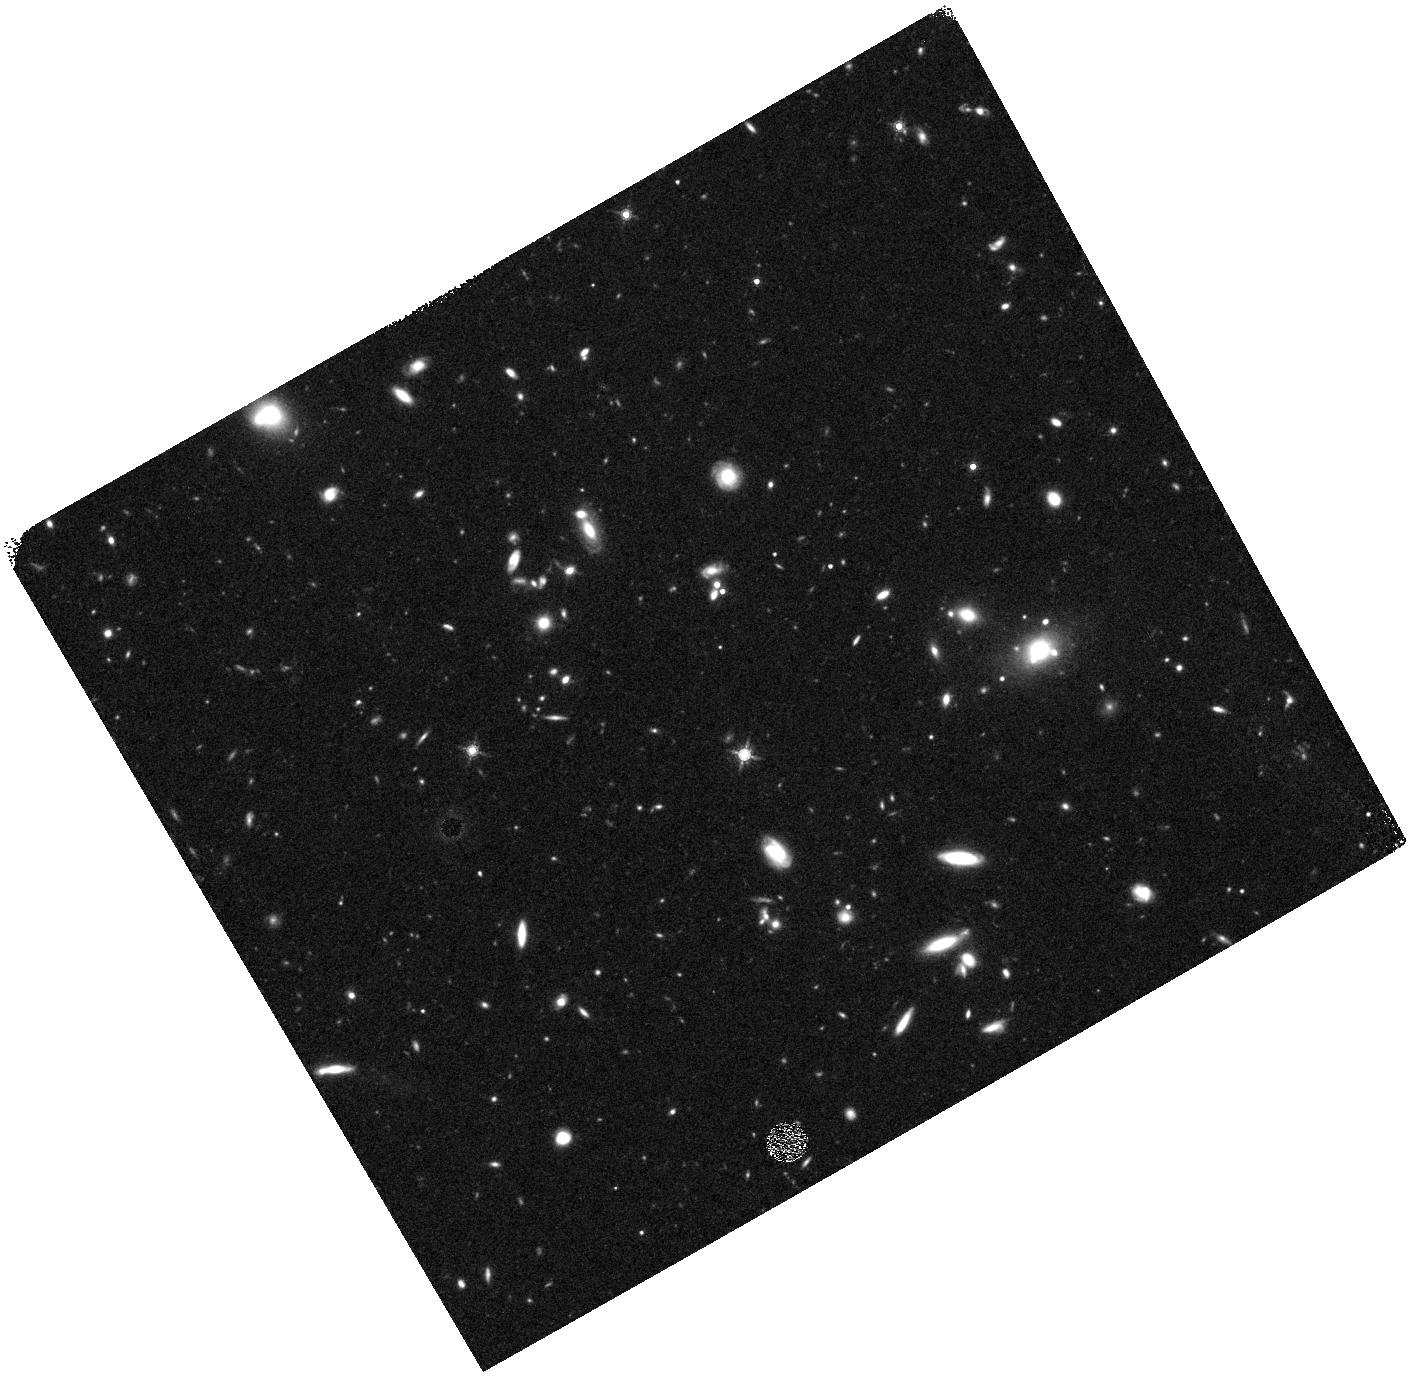
Target: EGS-VFN. Instrument: WFC3/IR. Filter: F160W. Exposure: 27 min. Observation ID: hst_12063_fn_wfc3_ir_f160w_ibeofn

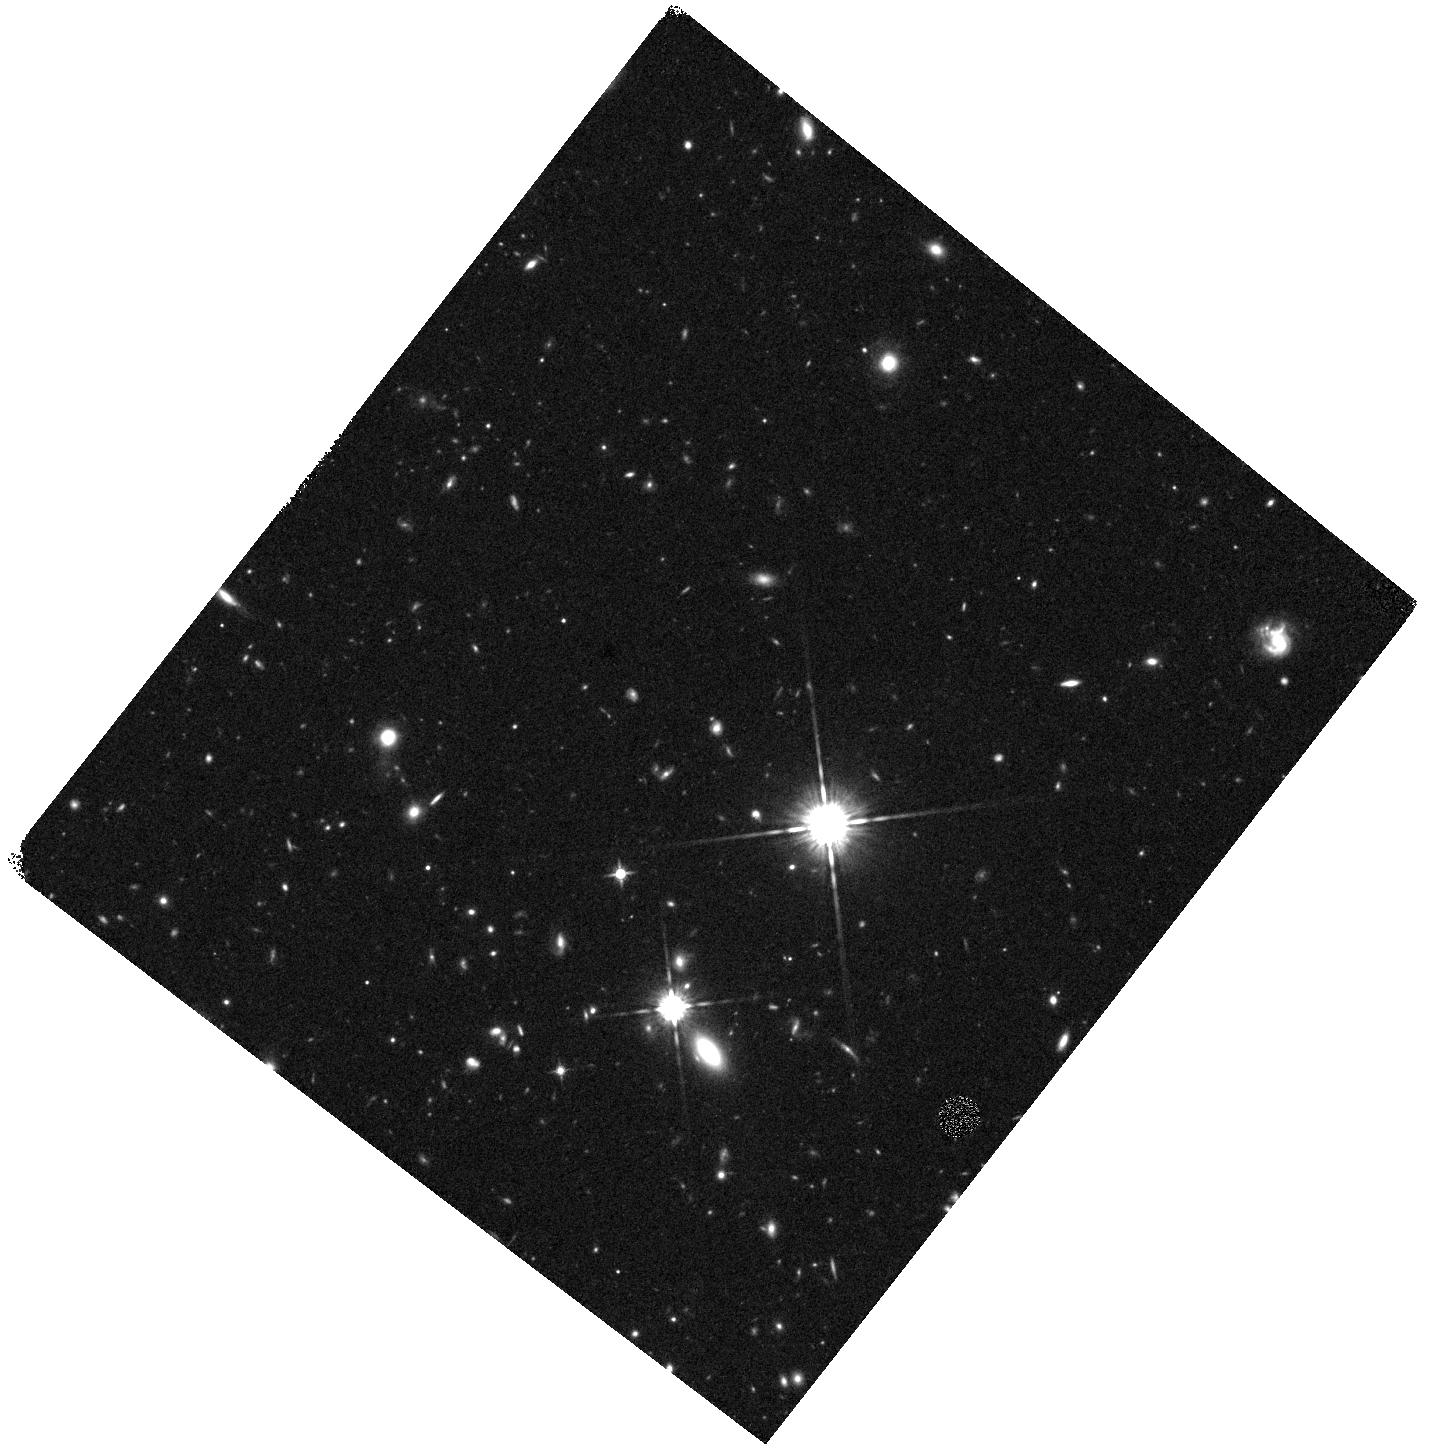
Target: EGS-VEQ. Instrument: WFC3/IR. Filter: F125W. Exposure: 15 min. Observation ID: hst_12063_eq_wfc3_ir_f125w_ibeoeq

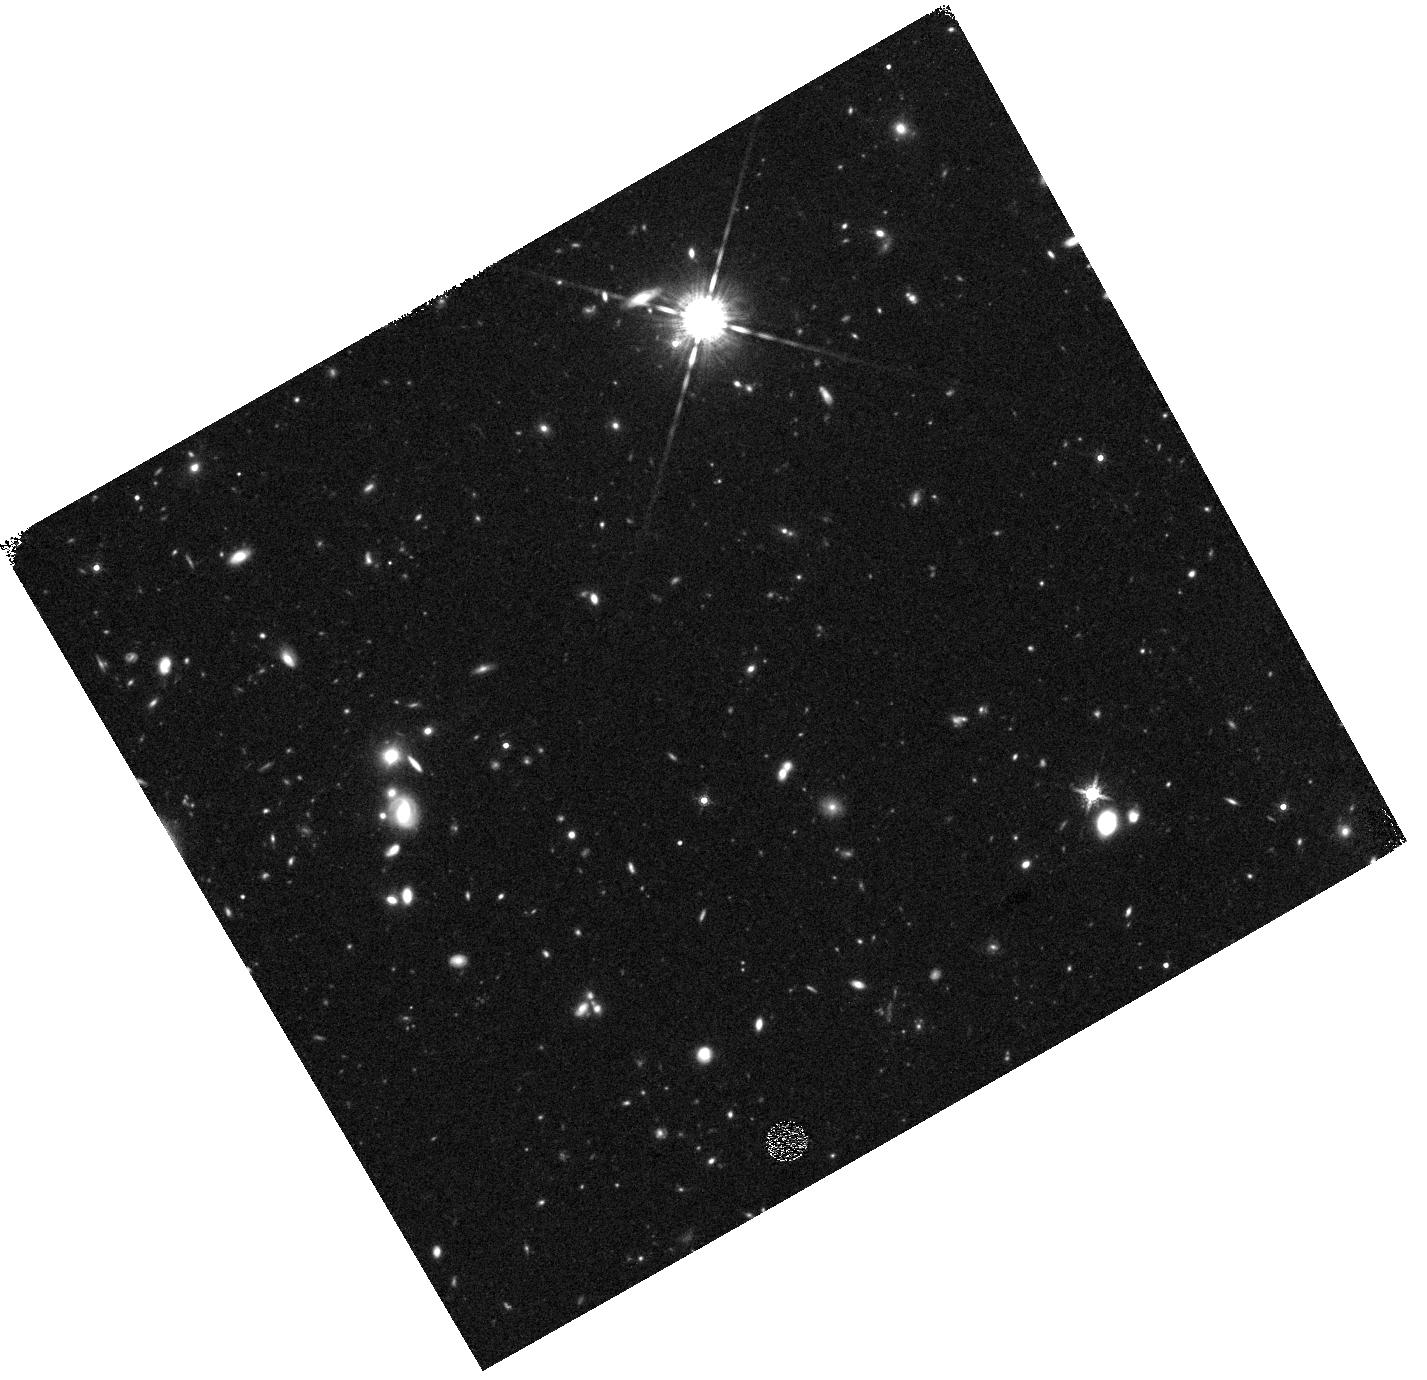
Target: EGS-VFT. Instrument: WFC3/IR. Filter: F160W. Exposure: 30 min. Observation ID: hst_12063_ft_wfc3_ir_f160w_ibeoft

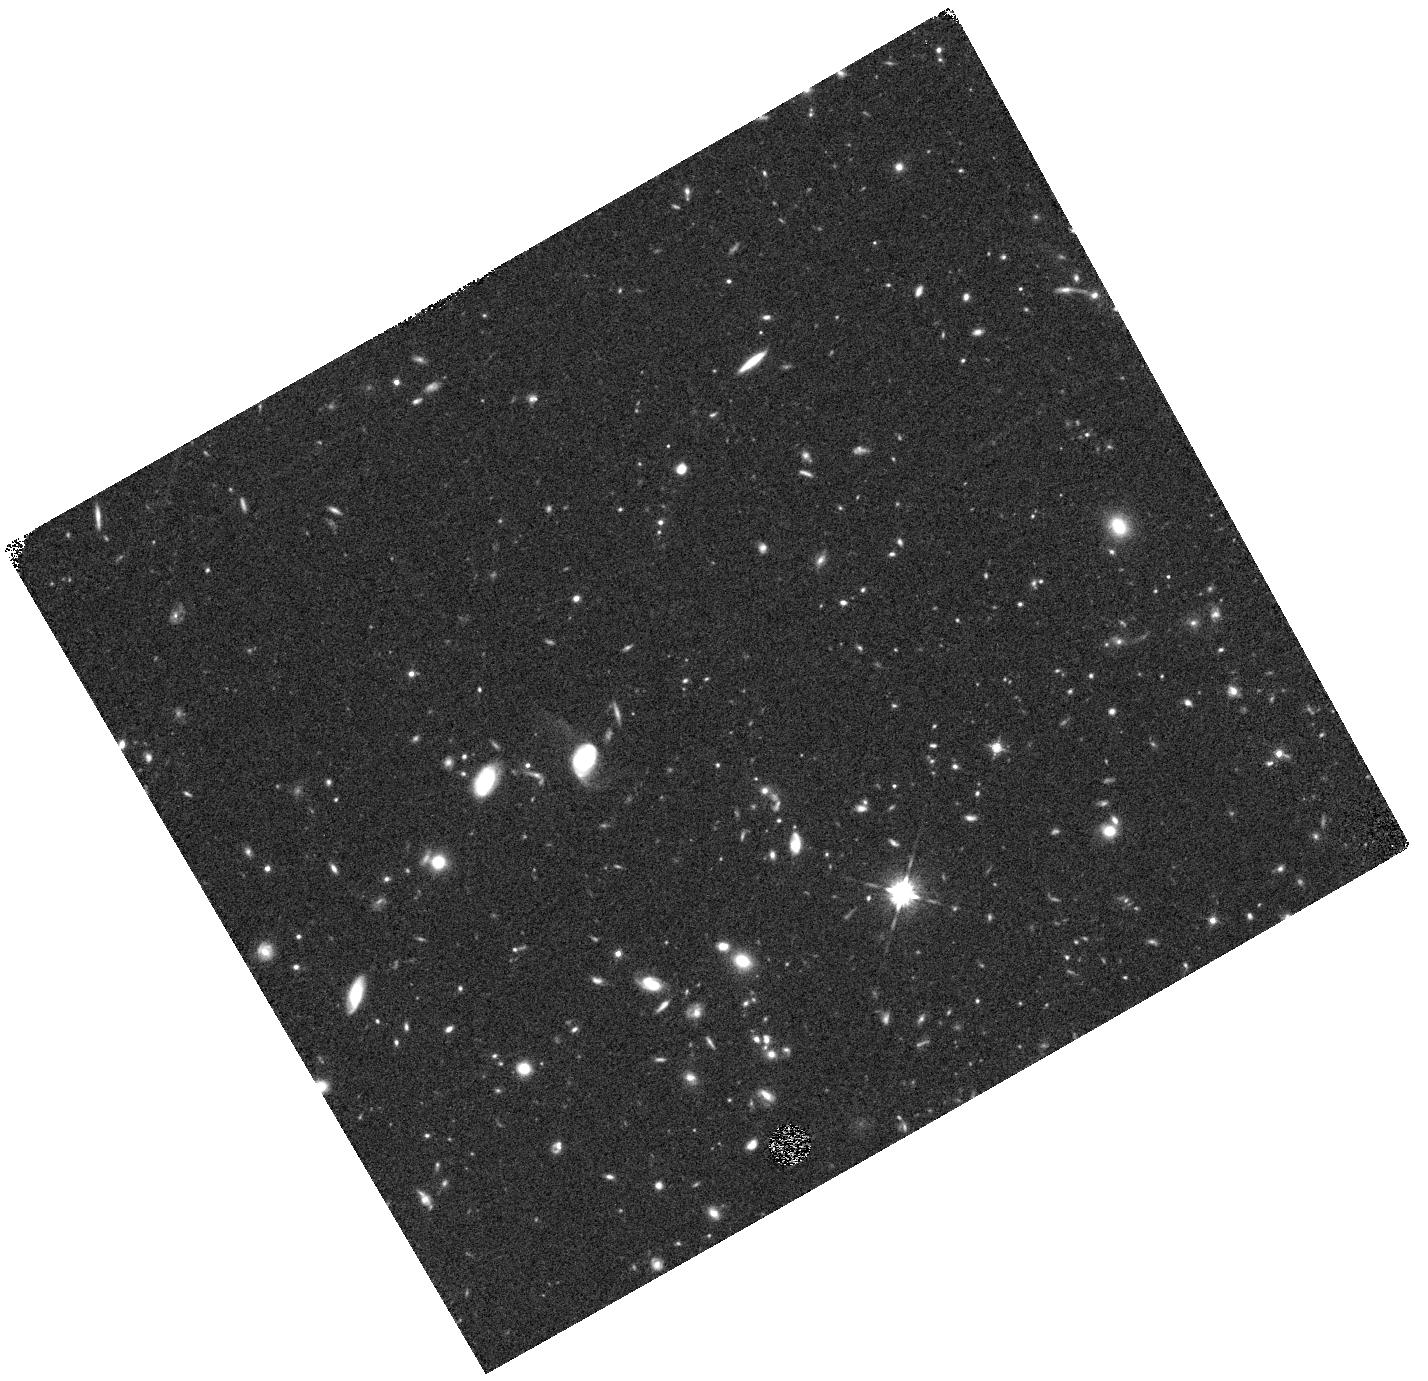
Target: EGS-VFD. Instrument: WFC3/IR. Filter: F125W. Exposure: 15 min. Observation ID: hst_12063_fd_wfc3_ir_f125w_ibeofd

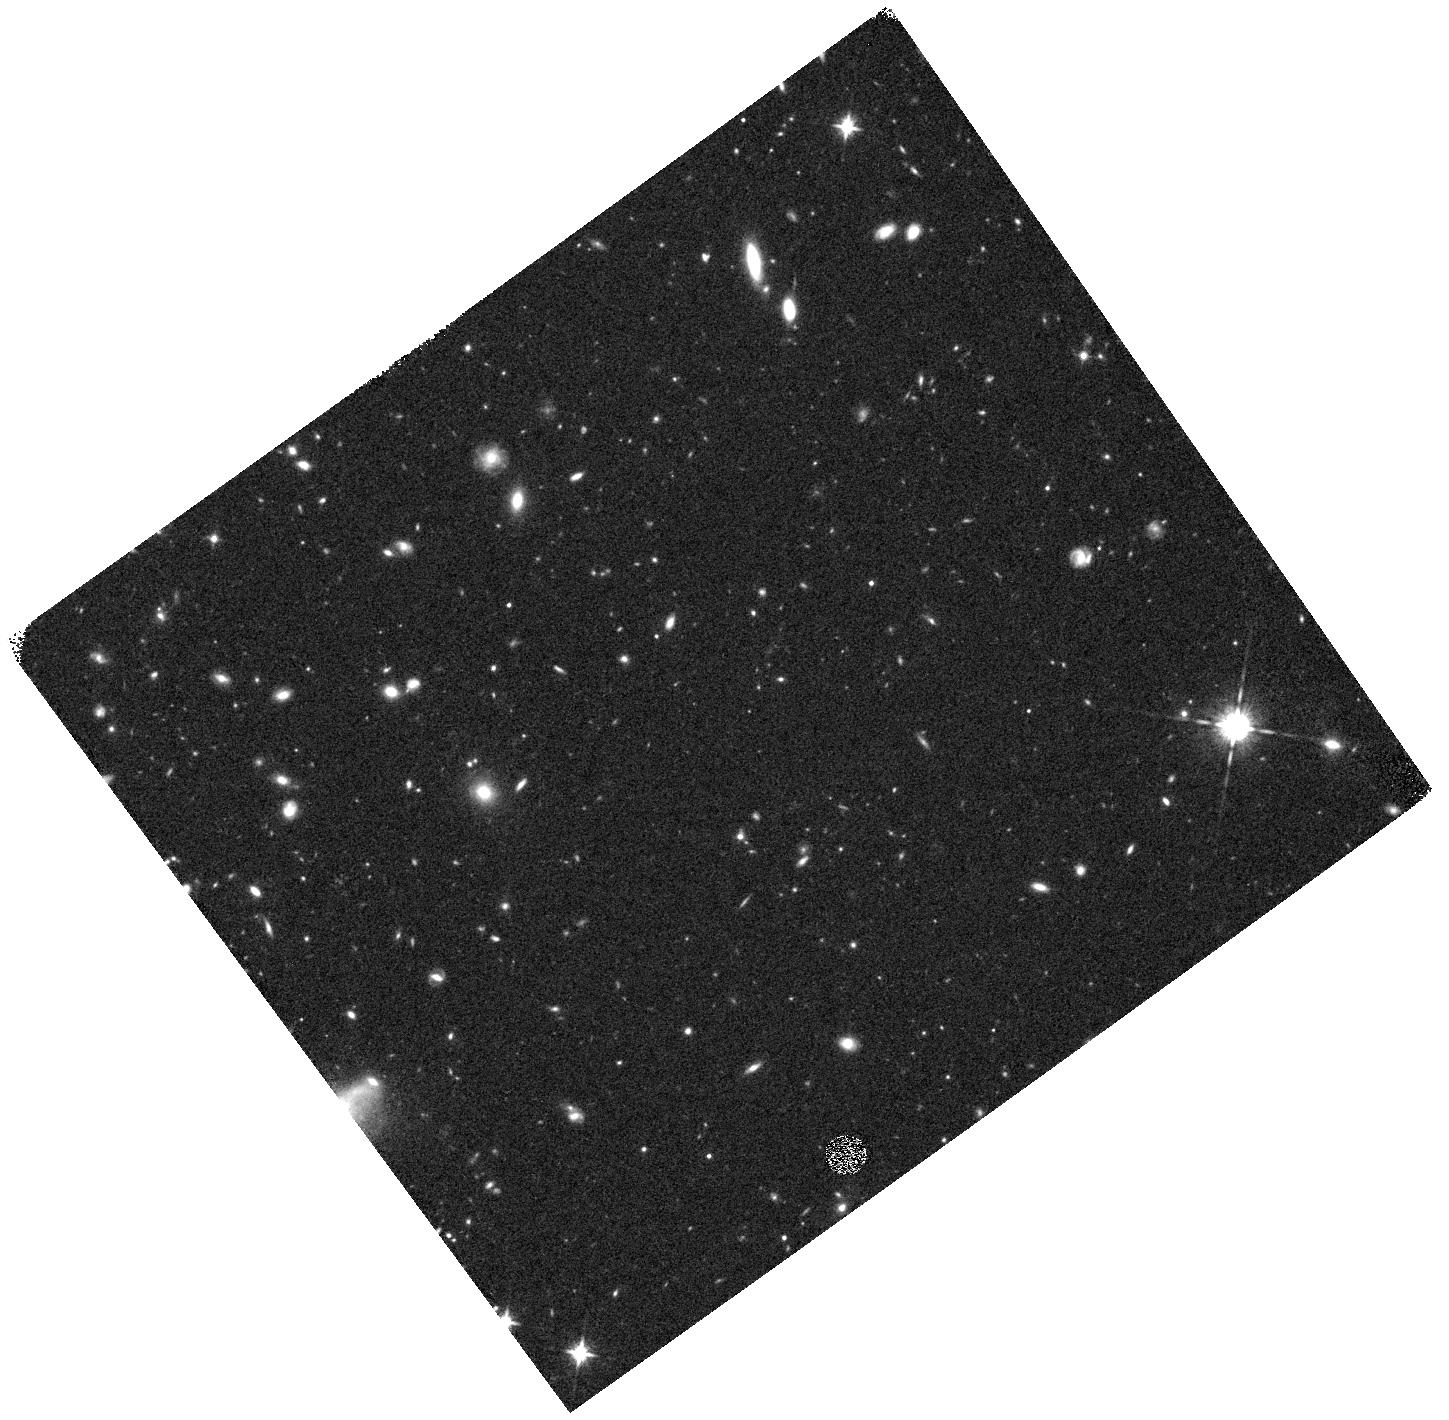
Target: EGS-VFQ. Instrument: WFC3/IR. Filter: F125W. Exposure: 15 min. Observation ID: hst_12063_fq_wfc3_ir_f125w_ibeofq

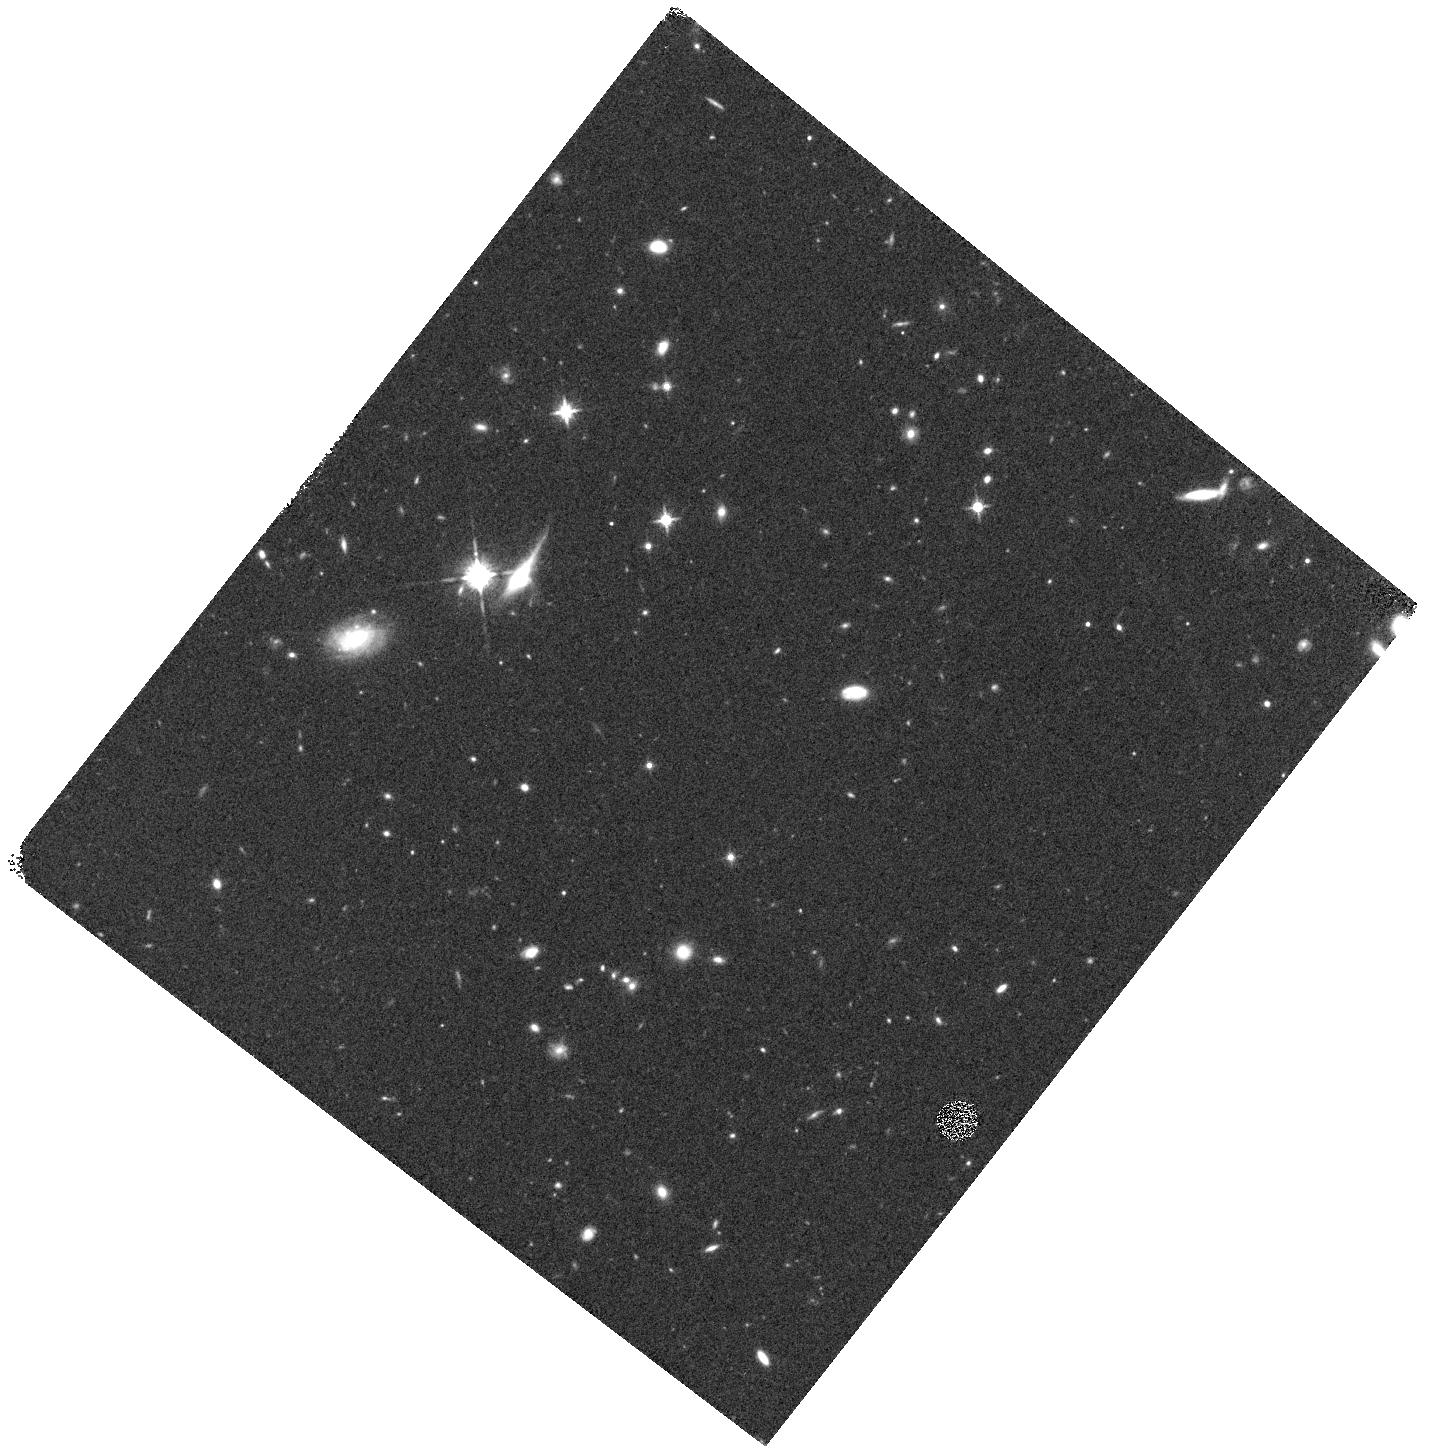
Target: EGS-V71. Instrument: WFC3/IR. Filter: F125W. Exposure: 14 min. Observation ID: hst_12063_71_wfc3_ir_f125w_ibeo71

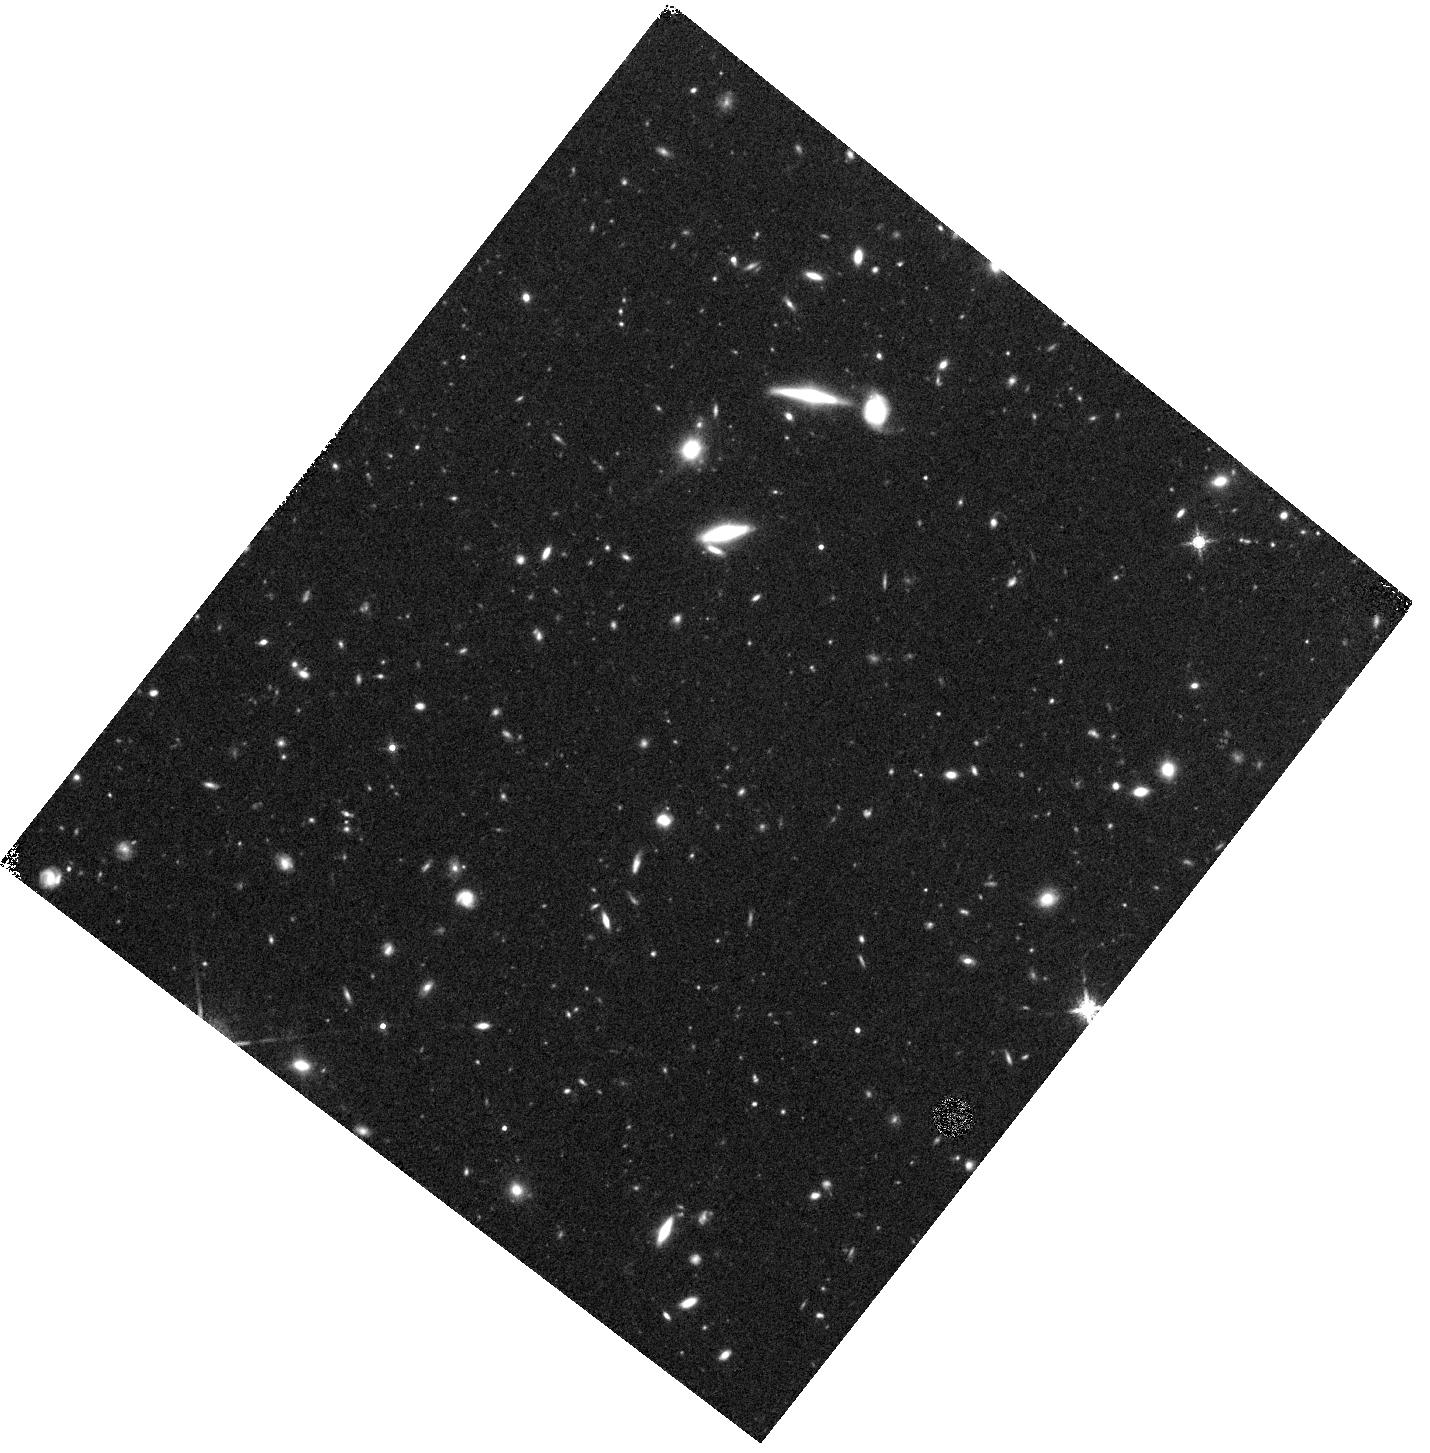
Target: EGS-VF3. Instrument: WFC3/IR. Filter: F160W. Exposure: 27 min. Observation ID: hst_12063_f3_wfc3_ir_f160w_ibeof3

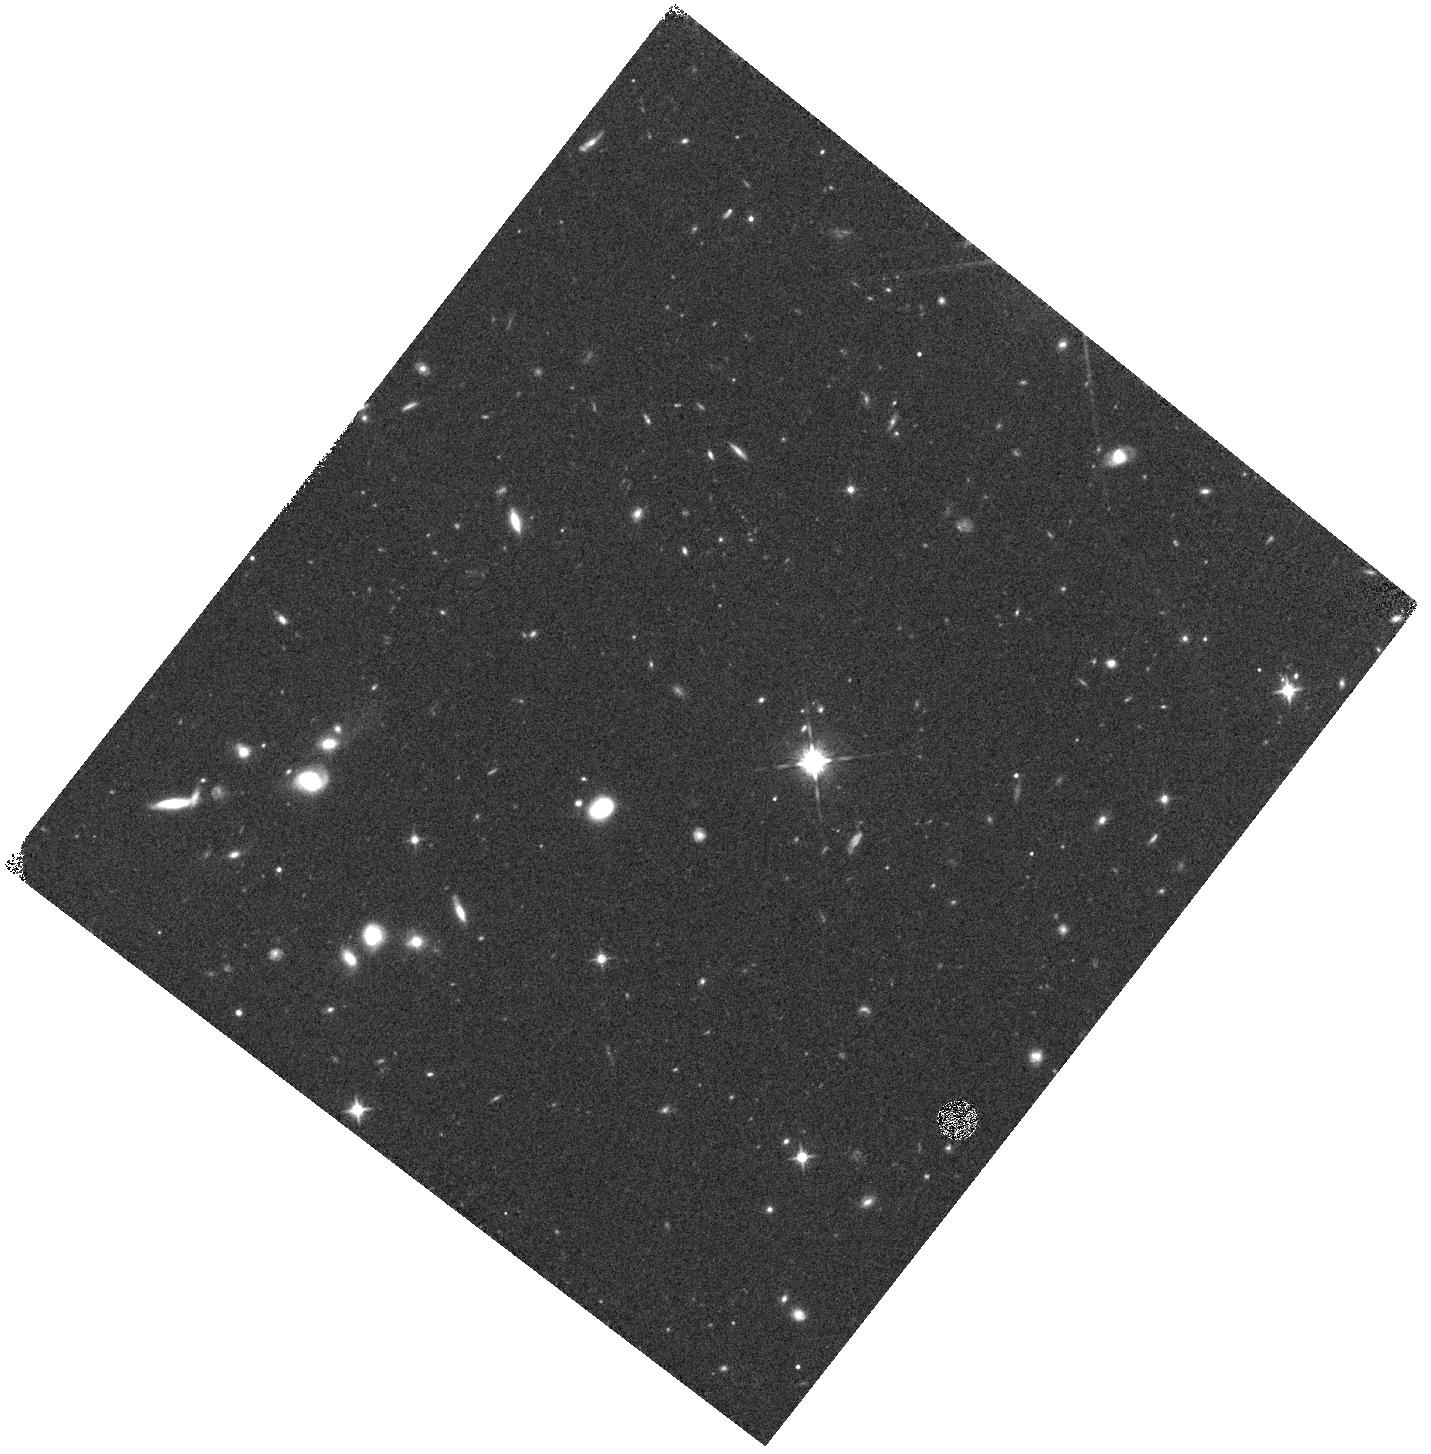
Target: EGS-V70. Instrument: WFC3/IR. Filter: F125W. Exposure: 14 min. Observation ID: hst_12063_70_wfc3_ir_f125w_ibeo70

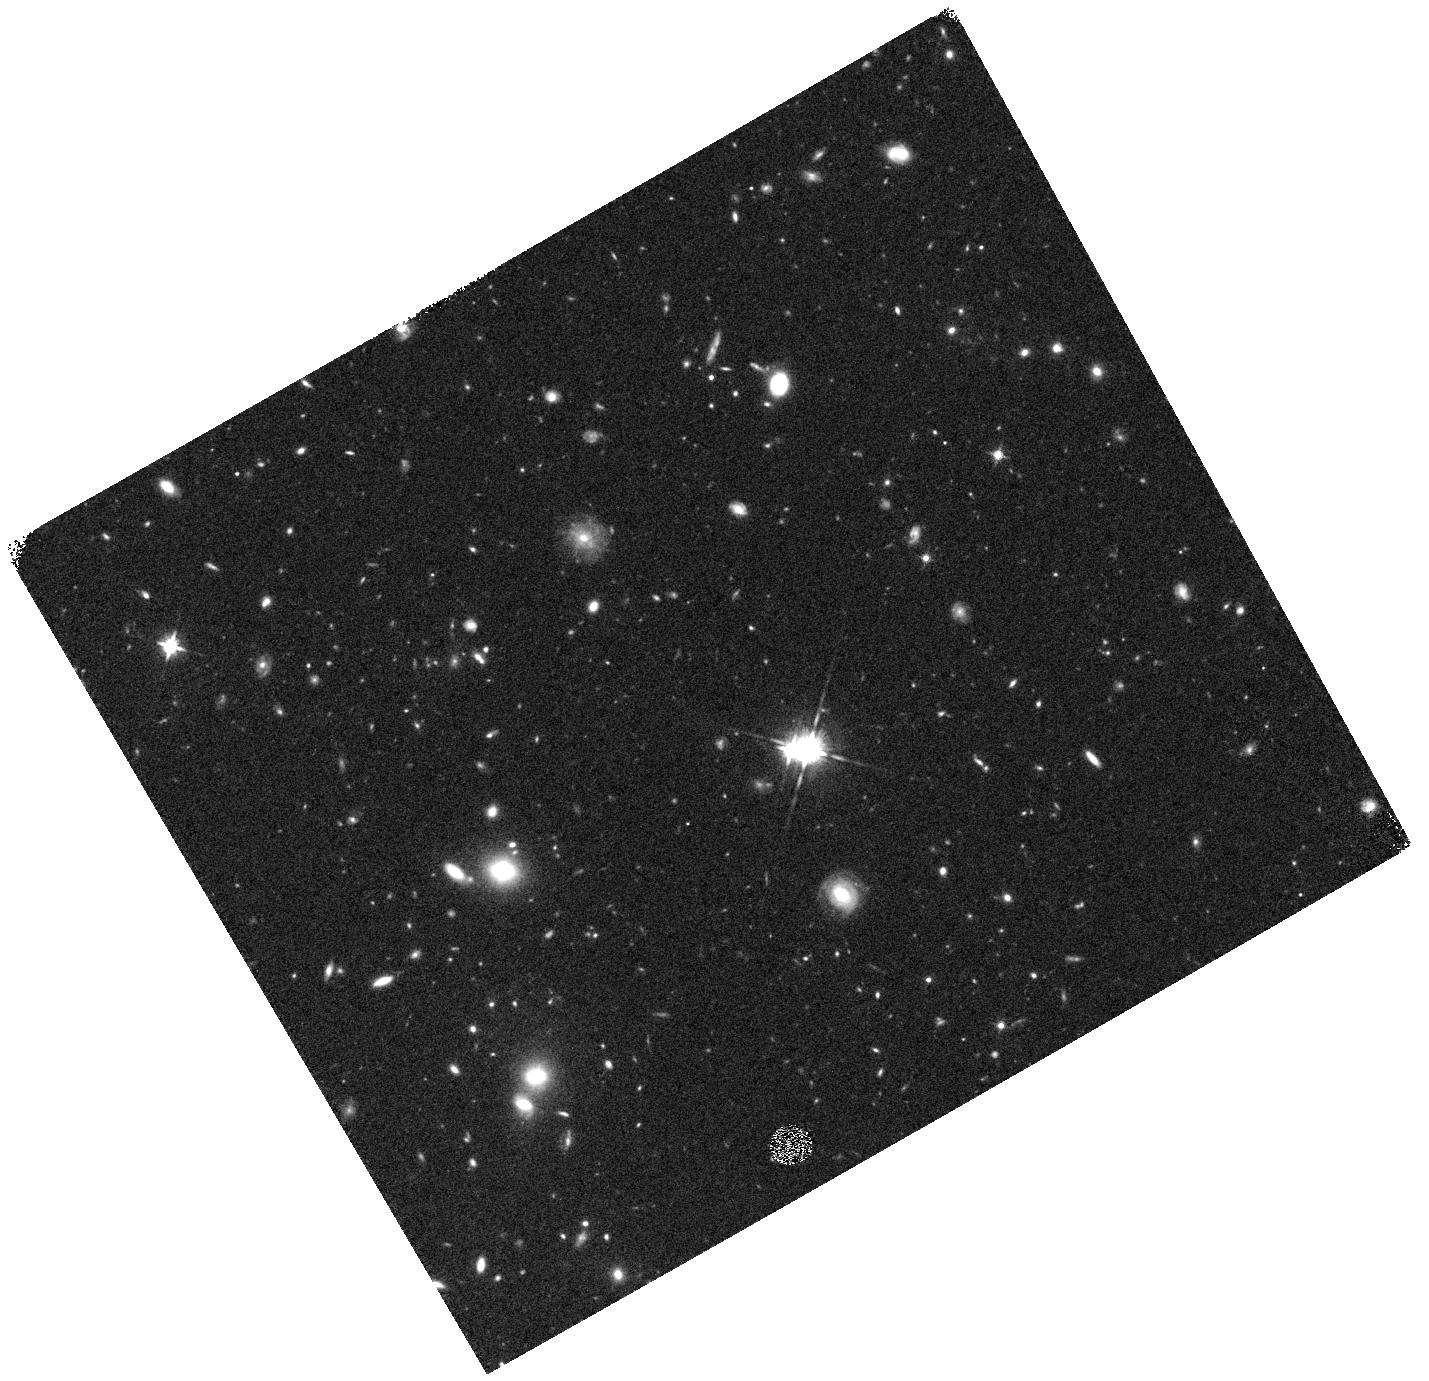
Target: EGS-VFL. Instrument: WFC3/IR. Filter: F125W. Exposure: 16 min. Observation ID: hst_12063_fl_wfc3_ir_f125w_ibeofl

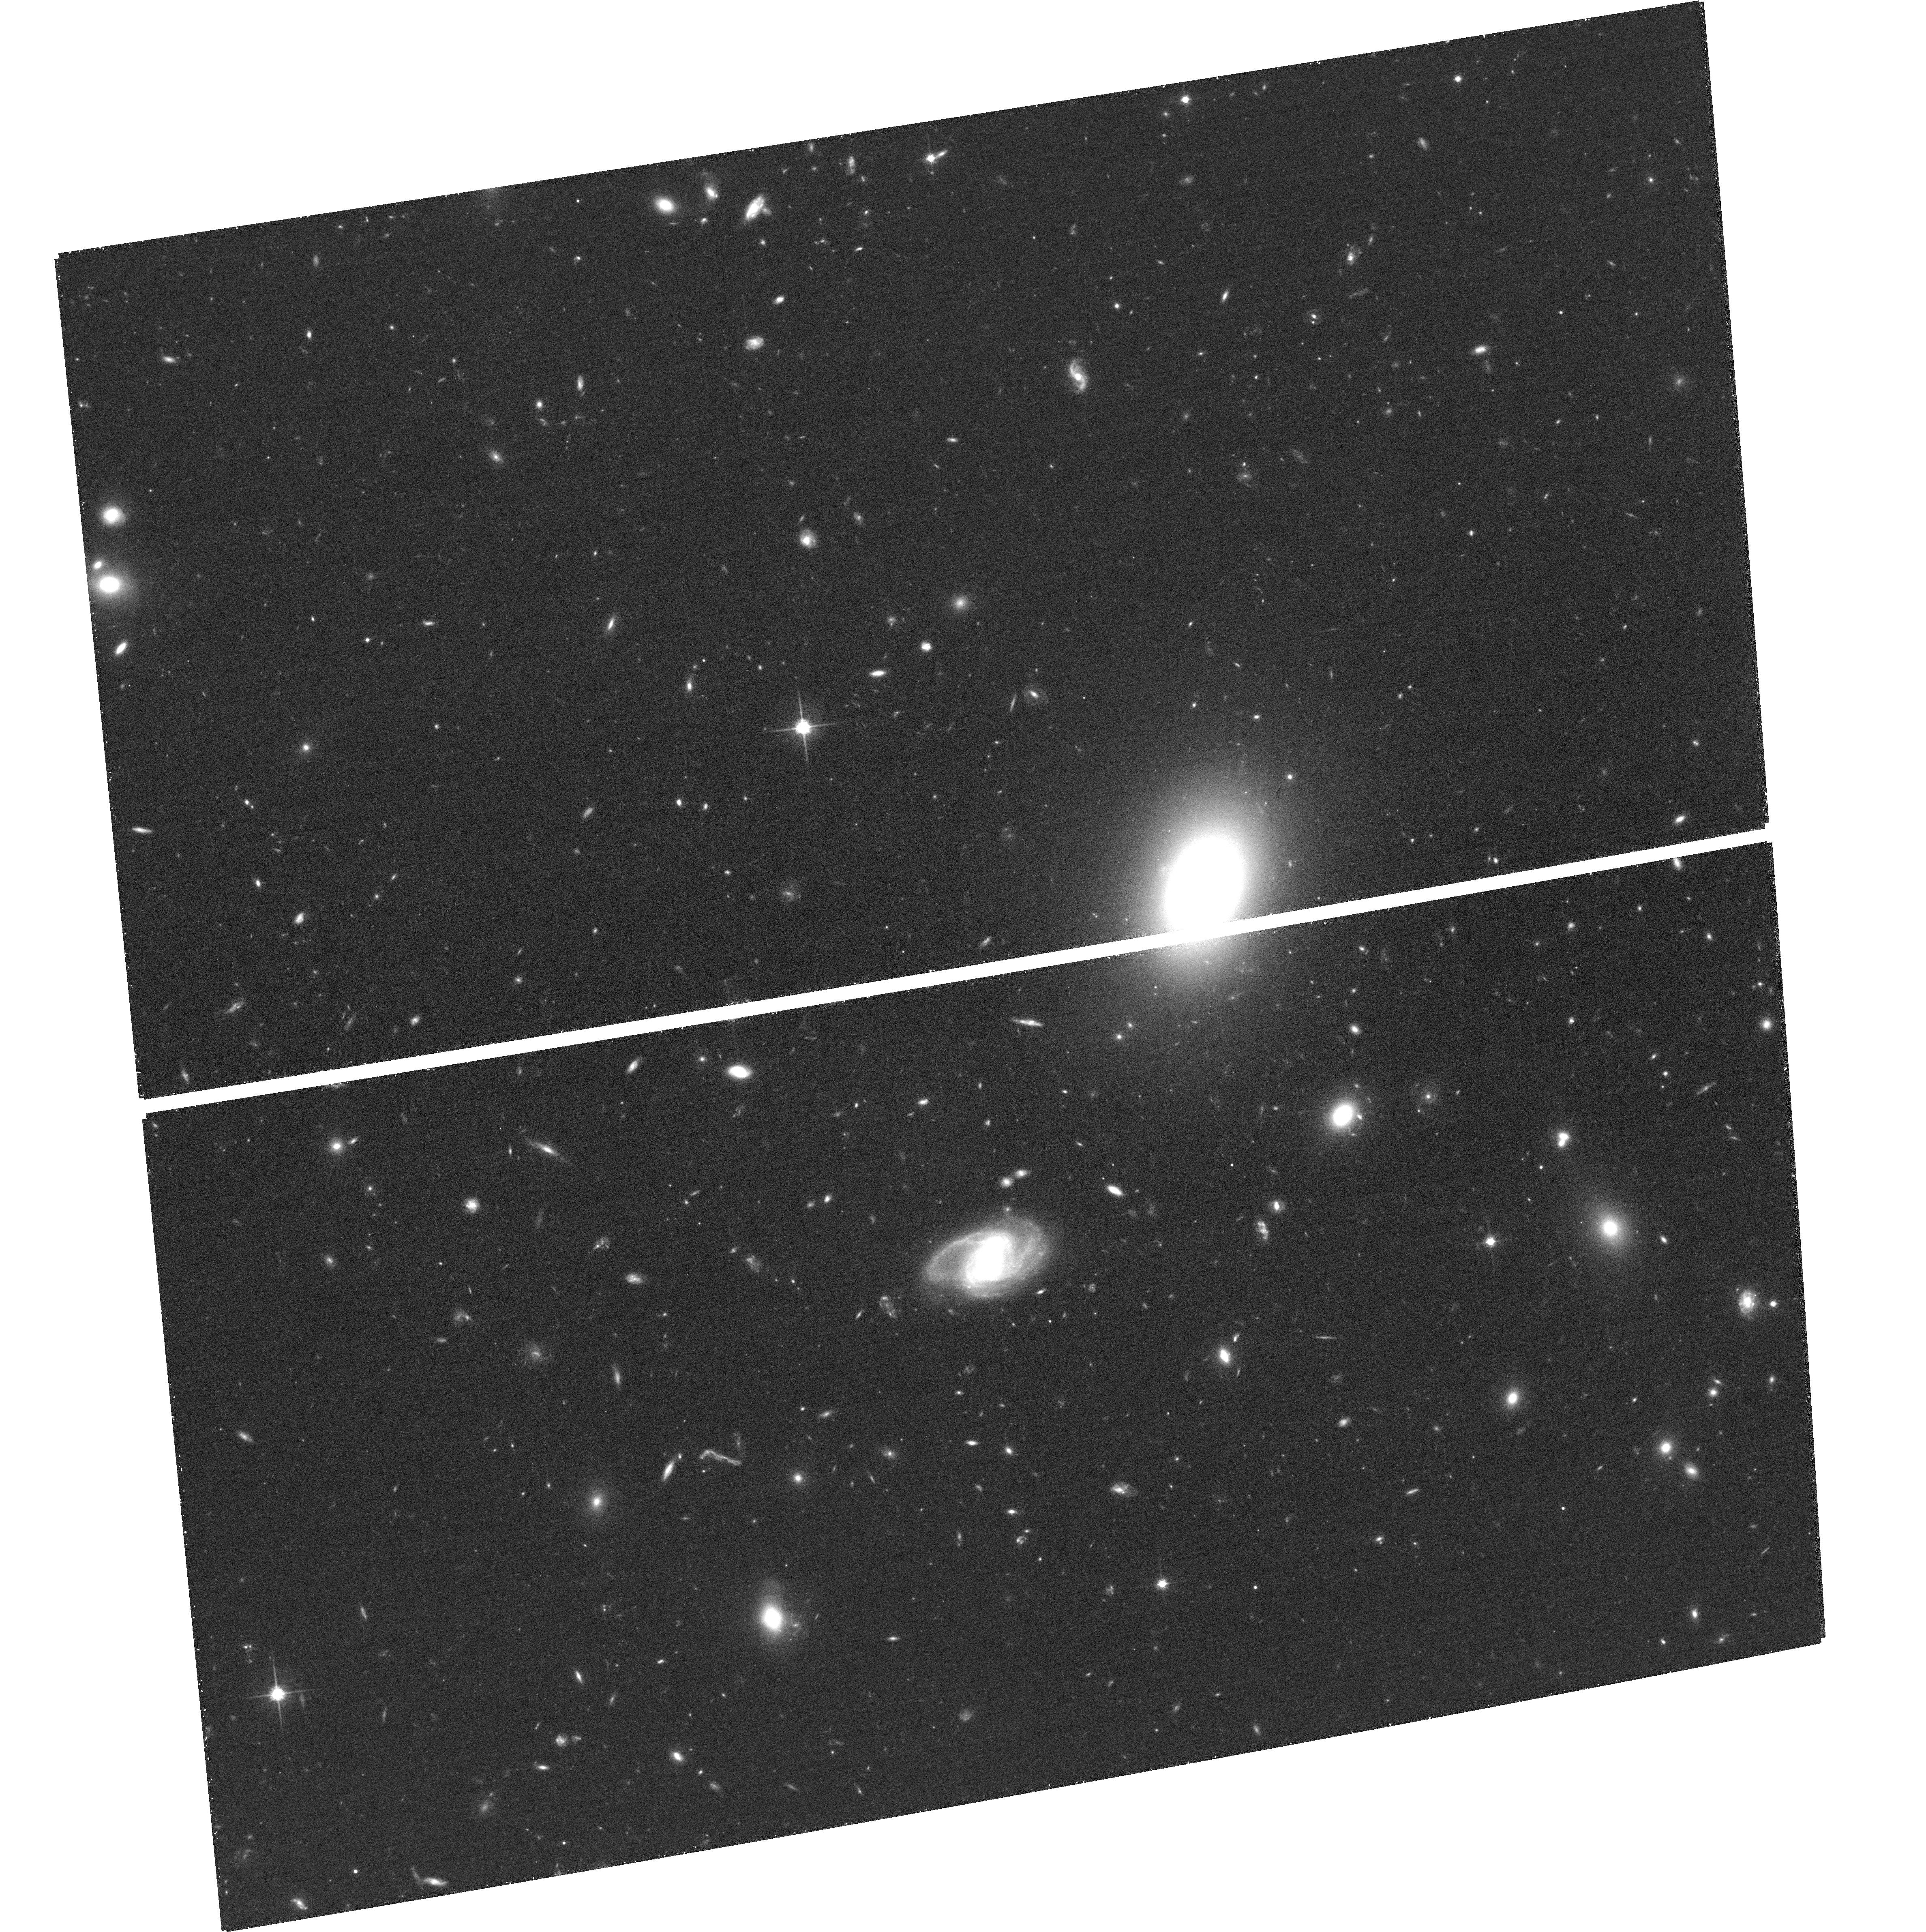
Target: field at RA 215.239°, Dec 53.112°. Instrument: ACS/WFC. Filter: F814W. Exposure: 35 min. Observation ID: hst_12063_er_acs_wfc_f814w_jbeoer

Galaxy Assembly and the Evolution of Structure over the First Third of Cosmic Time - I (PI: Faber, Sandra M.)

The Cosmic Assembly Near-IR Deep Extragalactic Legacy Survey (CANDELS) is designed to document the |*|rst third of galactic evolution from z = 8 to 1.5 via deep imaging of more than 250, 000 galaxies with WFC3/IR and ACS. It will also find the first Type Ia SNe beyond z > 1.5 and establish their accuracy as standard candles for cosmology. Five premier multi-wavelength sky regions are selected from the Spitzer Extragalactic Deep Survey (SEDS) to provide complementary IRAC imaging data down to 26.5 AB mag, a unique resource for stellar masses at all redshifts. The use of |*|ve widely separated |*|elds mitigates cosmic variance and yields statistically robust and complete samples of galaxies down to 10^9 solar masses out to z ~ 8. The program merges two originally separate MCT proposals. The Faber program incorporates a |*|Wide|*| imaging survey in three separate fields to ~2 orbit depth over ~0.2 sq. degrees, plus a |*|Deep|*| imaging survey to ~12 orbit depth in the two GOODS regions over ~0.04 sq. degrees. In combination with ultra-deep imaging from the Hubble Ultradeep Field program (GO 11563), the result is a three-tiered strategy that ef|*|ciently samples both bright/rare and faint/common extragalactic objects. The Ferguson program adds an extensive high-redshift Type Ia SNe search, plus ultraviolet "daytime" UVIS exposures in GOODS-N to exploit the CVZ opportunity in that field. This program, GO 12064, is part of the Wide mosaic survey, which has the following field centers and sizes: Field ID RA(2000) Dec(2000) WFC3 Dim. PA on sky UDS 02 17 38 -05 12 02 4x11 270 COSMOS 10 00 31 +02 24 00 4x11 180 EGS 14 19 31 +52 54 10 3x15 41 Science highlights from the Wide program: * Underlying structural properties of galaxies as revealed by WFC3-IR images sensitive to older stars (beyond the 4000-A break) and less affected by dust than ACS. A key redshift is z ~ 2, where star-formation peaks, QSOs are most abundant, and where restframe B-band is still accessible to WFC3. Sample questions include: - Structure in young vs. old stars: same or different? - Disks -- do settled disks exist at z ~ 2? Radii, mass profiles, color gradients, flattenings - Bulges -- how many have formed by z ~ 2, and in what galaxies? Bulge-disk ratios, radii, mass profiles, central stellar densities, environments - Structure of highly reddened, dust-obscured galaxies - Mergers and interactions: Gini/M20 and other measures of peculiarity and merger state - AGN: where are accreting BHs found? Which formed first, bulges or BHs? Properties of AGN hosts. Search for obscured AGN point sources not visible at shorter wavelengths. * Census of rare, massive galaxies at z ~ 2, minimizing cosmic variance through the use of multiple Wide fields * Discovery and counts of rare luminous candidate galaxies at the top of the luminosity function at z ~ 7-8 * Measurement of the correlation function and clustering of early galaxies to estimate dark-matter halo masses * Search for Type Ia SNe to z ~ 2, exploiting long-wavelength sensitivity of WFC3-IR. The first comprehensive search for Type Ia's at these large distances and early epochs